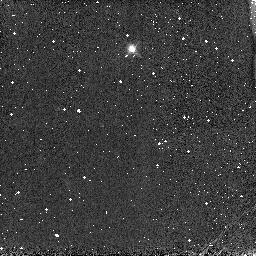
Target: P330E-CAL
Instrument: NICMOS/NIC3
Filter: F166N
Exposure: 1 min
Observation ID: n8as01040

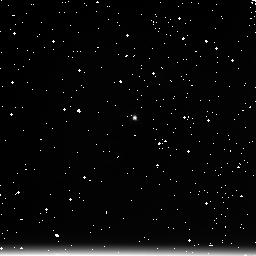
Target: P330E-CAL
Instrument: NICMOS/NIC3
Filter: F222M
Exposure: 4 min
Observation ID: n8as01090

NICMOS FOM Operation Test (PI: Noll, Keith S.)

This test verifies the FOM's mechanical operation. A 7 x 1 grid of points will be made by moving the FOM in steps of 6.5 from -20 to +19 arcsec relative to the 0 position (-36 to +3 relative to the default NIC3 FOM position of +16 arcsec). We also have an additional FOM position at the default NIC3 position. These exposures all use the F166N filter. At the end of this sequence we will take F222M exposures at three additional FOM positions, the default position (+16 arcsec relative to the center point of the FOM mechanical range) and +/- 2 arcsec. This is to test for vignetting. Prerequisites for this test are cool down to nominal operating temperature (cold and stable, near the expected final temperature set point, but not necessarily the final temperature set point) and the filter wheel minifunctional and the filter wheel tests (proposals 8944 and 8972).